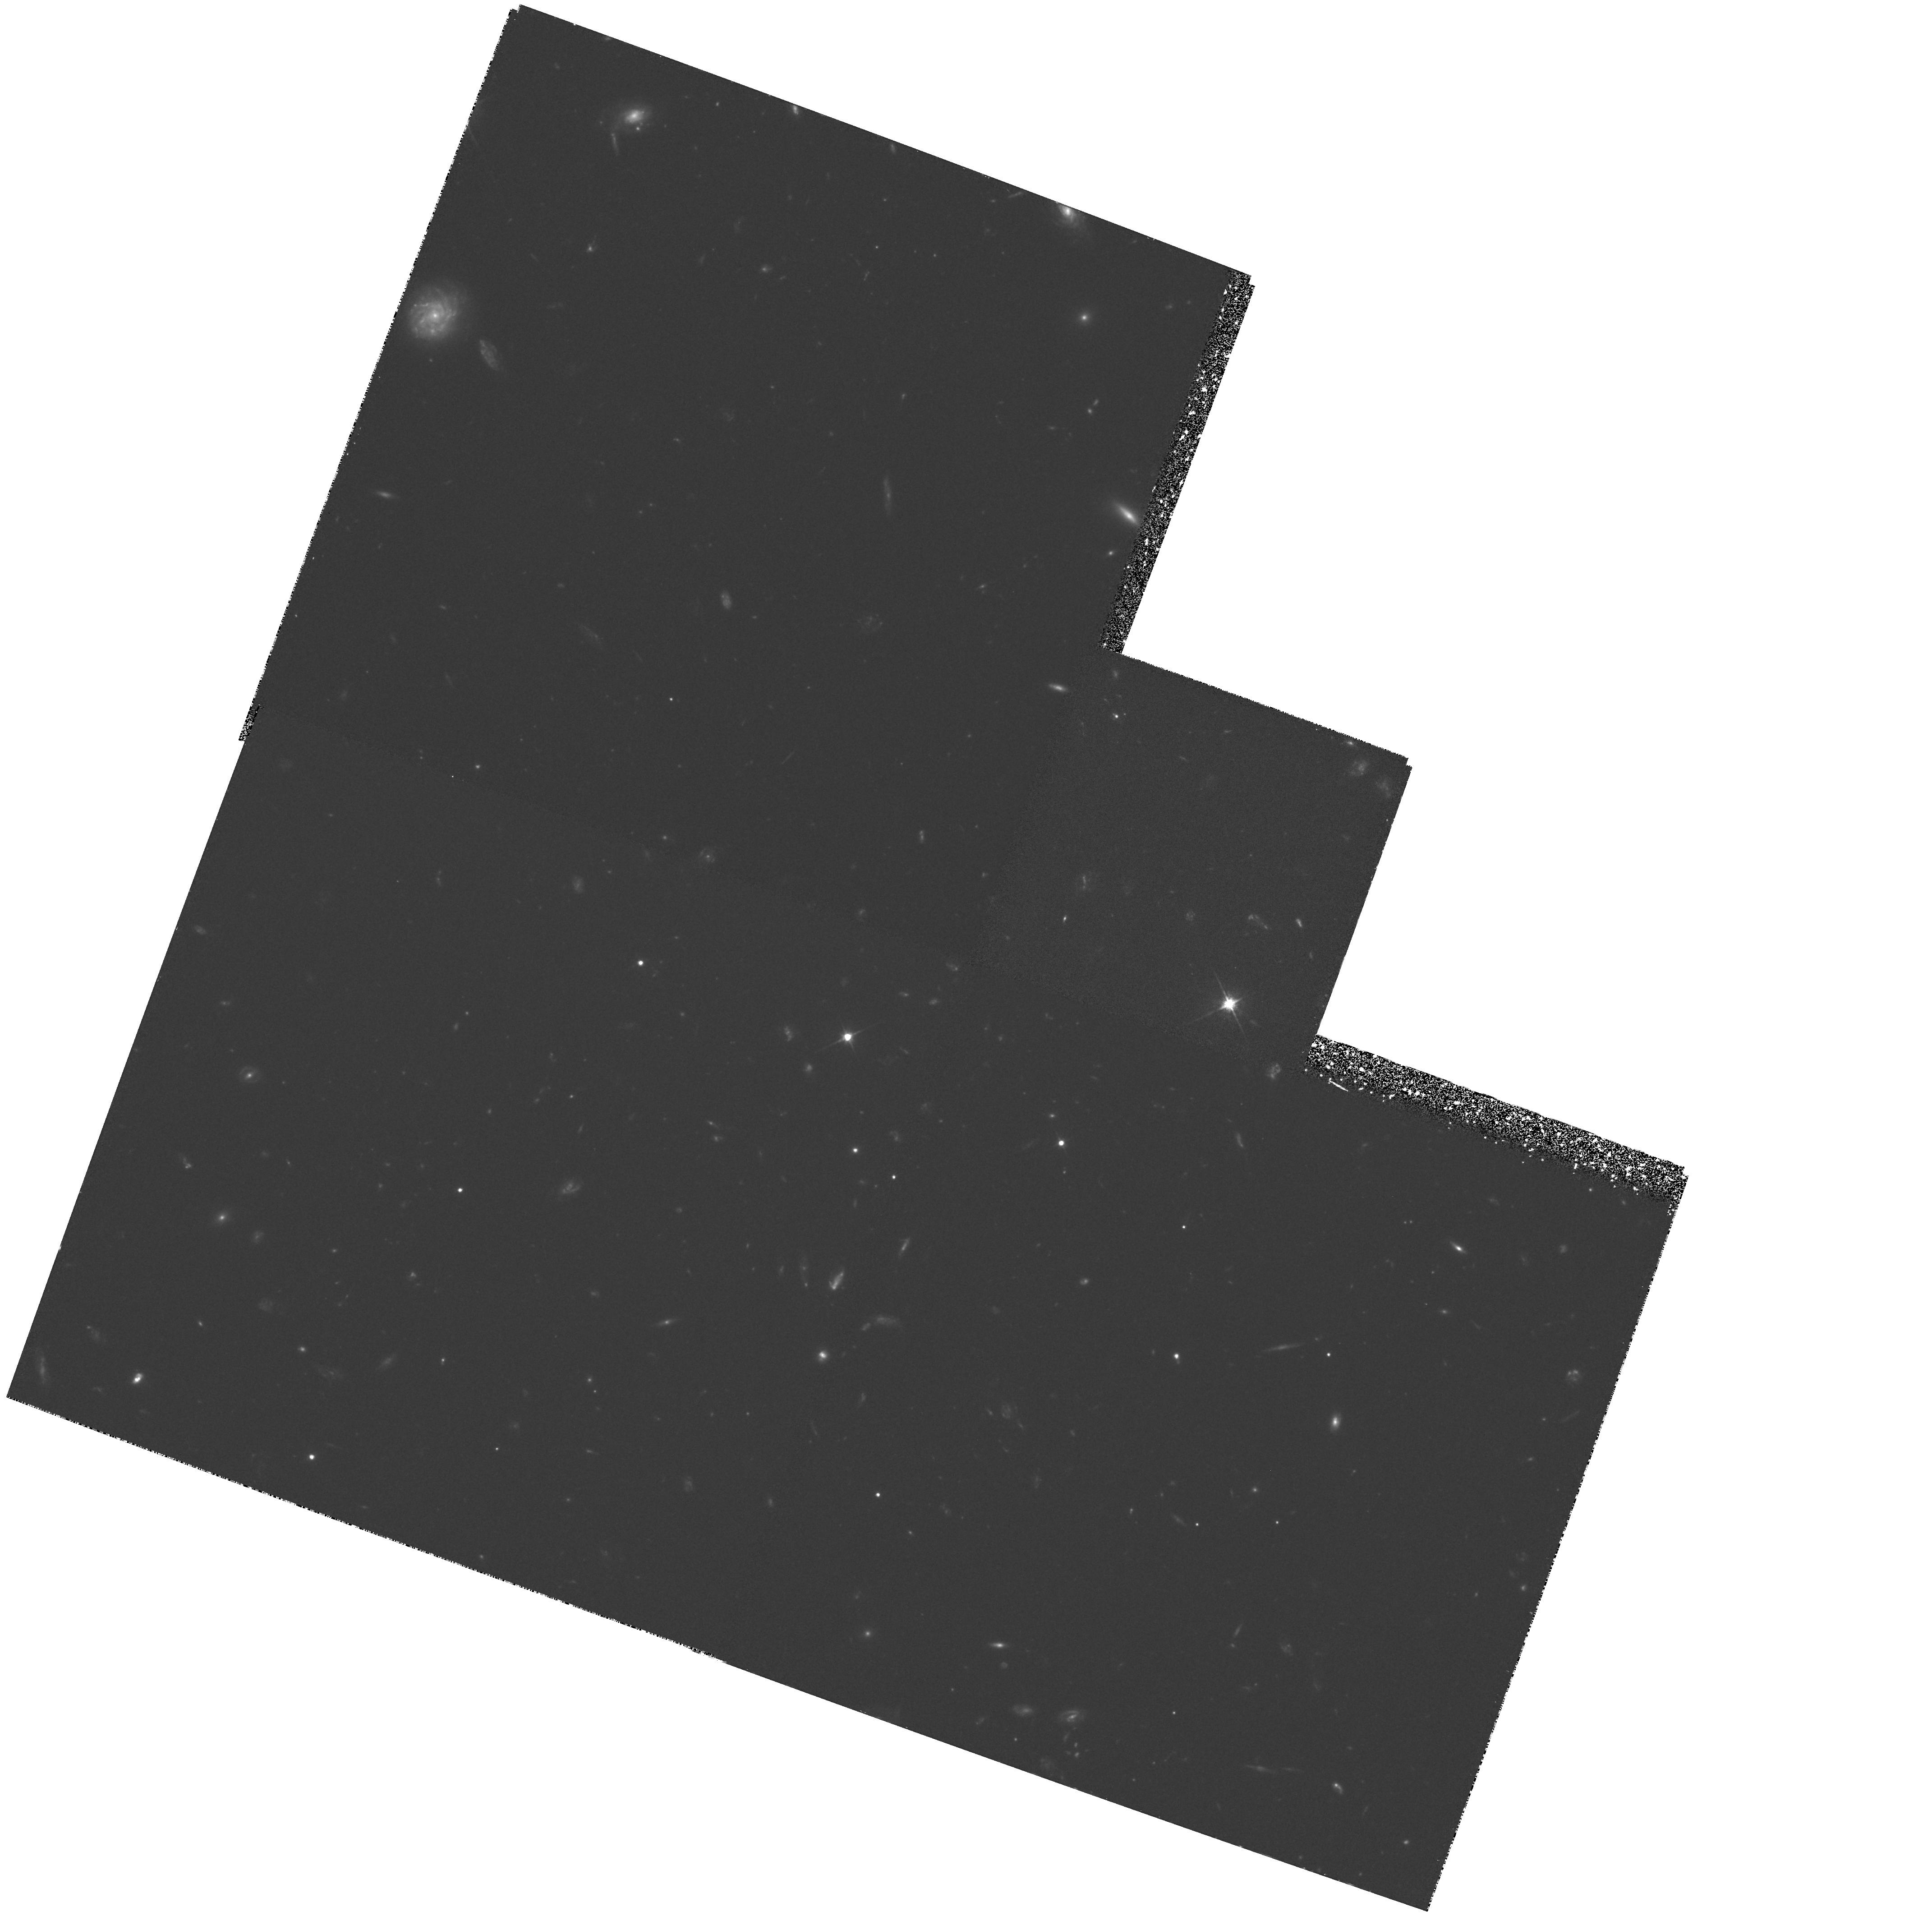
Target: GAL-000328-260354. Instrument: WFPC2/PC. Filter: F606W. Exposure: 2.2 h. Observation ID: hst_5747_01_wfpc2_pc_f606w_u2i201

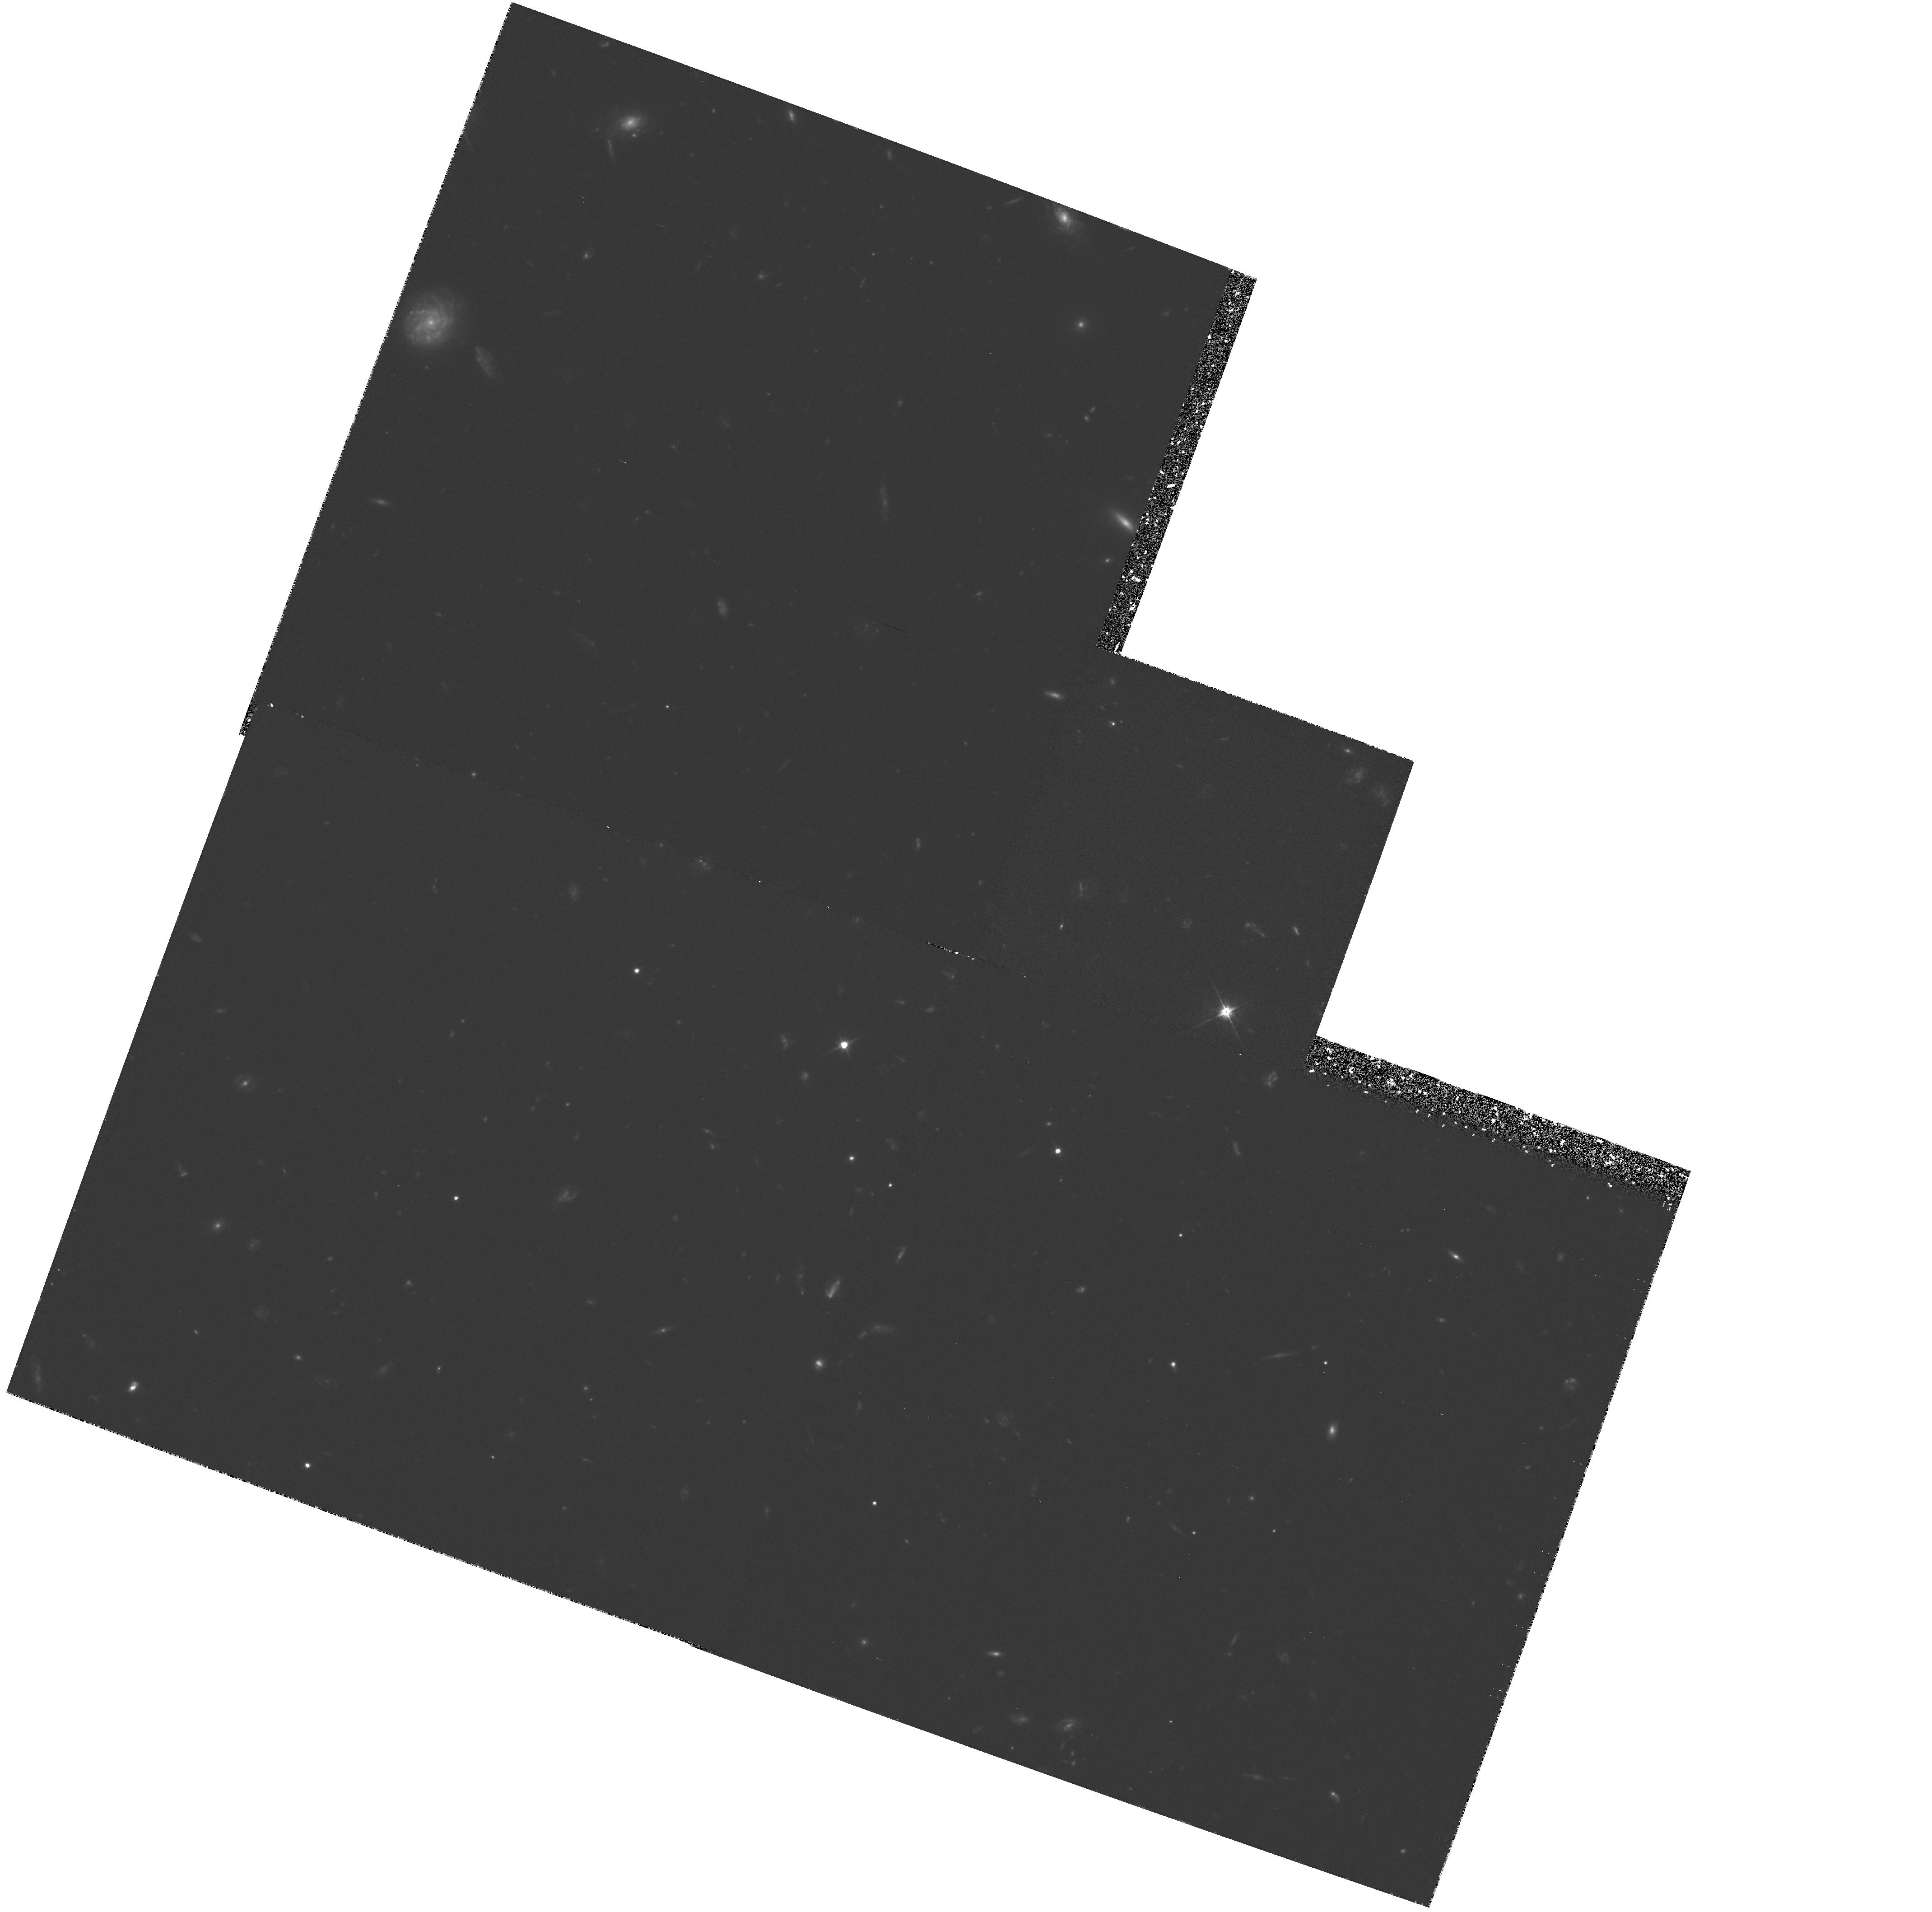
Target: GAL-000328-260354. Instrument: WFPC2/PC. Filter: F606W. Exposure: 2.2 h. Observation ID: hst_5747_02_wfpc2_pc_f606w_u2i202

HIGH RESOLUTION IMAGING OF VERY HIGH REDSHIFT GALAXIES: WFPC IMAGING OF THE LINE-OF-SIGHT TOWARD Q0000-263 (PI: Macchetto, F. Duccio)

We propose to use the WFPC2 to observe a proto-elliptical galaxy at redshift z=3.4 (galaxy G2). This galaxy, discovered thanks to its Lyman-alpha emission, is radio quiet and preliminary observations with the FW/PC-1 have shown that its core seems characterized by a light distribution with a de Vaucouleurs profile. These observations have also shown the possible presence of an extended diffused luminosity surrounding the core. This region, in which morphological disturbances are also detected in the form of lumps and an elongated formation, could either be a proto spiral disc or a halo. The presence of such a halo is a prediction of models of dissipative collapse and confirming its existence would be very important to understand the mechanism of early star formation in a protogalaxy. Galaxy G2 is also a member of an association including other 15 galaxies with identical spectral-energy distribution which are spatially clustered together. With a (present) confidence level of 98.8%, this is the most distant cluster of galaxies ever identified. The high-resolution capabilities of HST is necessary to study in detail the morphology of G2. In particular, we want to confirm the shape of the core light profile and the presence of the diffused component. These observations are also important to shed light about the formation of ellipticals and of galaxies in general in a cluster environment.